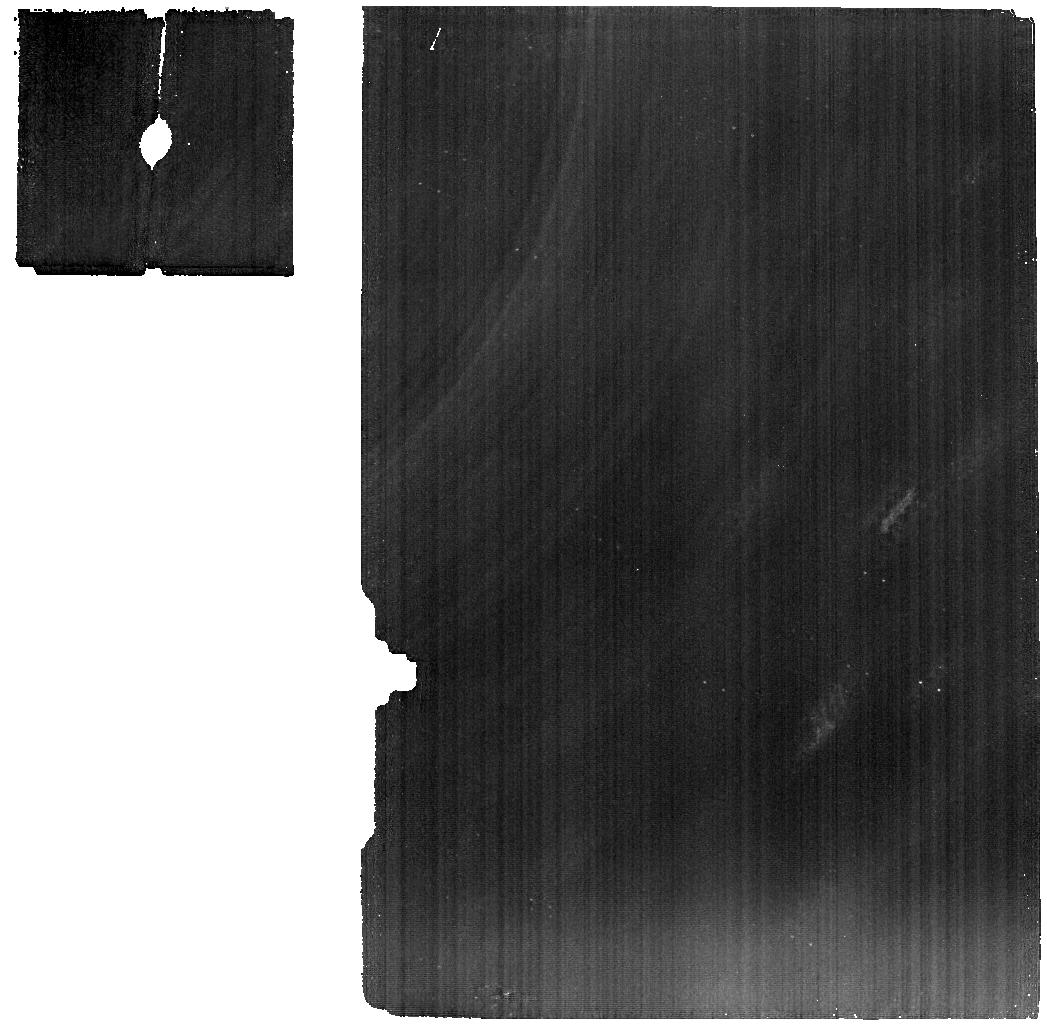
Target: 2013XZ8. Instrument: MIRI. Filter: F1280W. Exposure: 1.5 h. Observation ID: jw01272-o004_t002_miri_f1280w

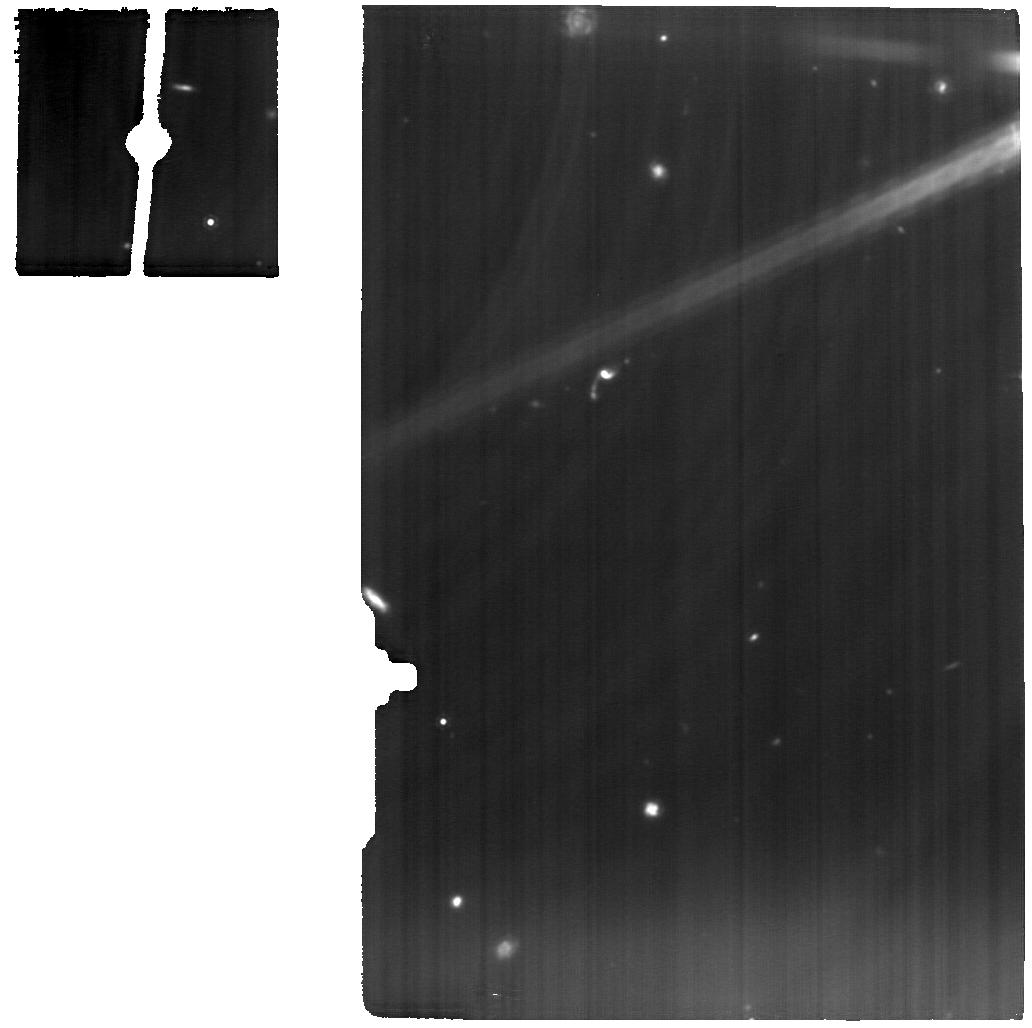
Target: TRITON. Instrument: MIRI. Filter: F1280W. Exposure: 50 min. Observation ID: jw01272-o001_t001_miri_f1280w

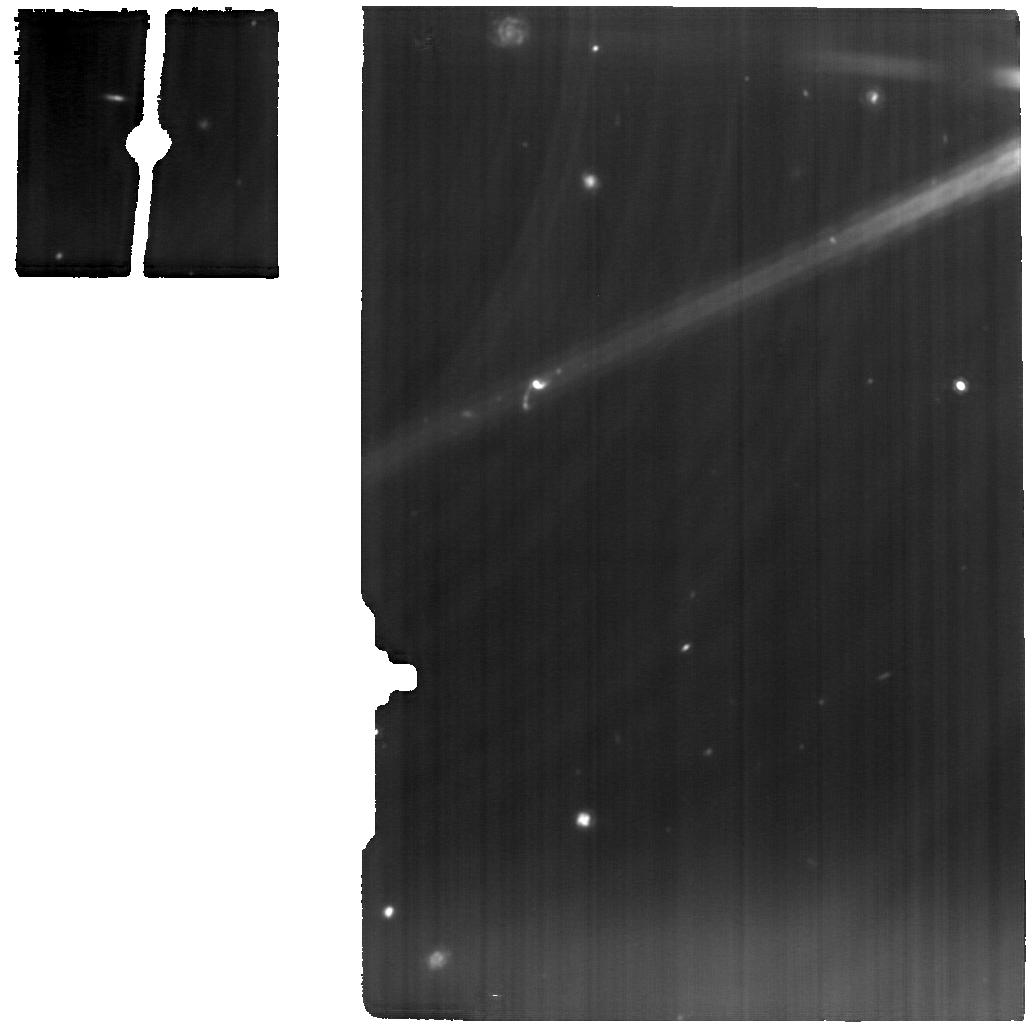
Target: TRITON. Instrument: MIRI. Filter: F1280W. Exposure: 50 min. Observation ID: jw01272-o009_t001_miri_f1280w

Kuiper Belt Science with JWST (PI: Hines, Dean C.)

Observation IDs: HINES_1000, HINES_1001, HINES_2000, HINES_2001, HINES_3000, HINES_3001, HINES_4000, HINES_5000, HINES_6000, HINES_7000, HINES_8000, HINES_9000, HINES_10000, WRIGHT_2001 We plan to exploit JWST’s exquisite sensitivity in the 1-5 micron region to study the largest trans-Neptunian Objects and Kuiper Belt objects via reflectance spectroscopy. The composition of even the largest of these bodies is poorly constrained. We propose to use NIRSpec’s IFU to obtain the first high-SNR, R > 100 spectra for a sample of these objects. MIRI spectra will also be obtained on some targets. These data can be expected to reveal the presence of previously unseen molecular ices, constrain their physical state (crystalline phase, solution with other species, temperature, grain-size), identify new organic species, and constrain isotopic ratios for some elements (H, O, C, N). MIRI MRS and Imaging data will also be used to study temperature variations on several targets, and will be interpreted in the context of existing Herschel and/or Spitzer thermal data. The targets represent a large fraction of the diversity of the Kuiper Belt in terms of collisional history (Pluto and Haumea underwent catastrophic impacts), effects of planetary migration (resonant, classical, Centaur and scattered objects), multiplicity (several host at least one moon), albedo, and major species composition (H2O, CH4, N2, NH3, CO). These objects represent the end-state of accretion and subsequent processing in the Kuiper Belt. This initial reconnaissance of their surface compositions will inform our understanding of the long history of processes in the outermost regions of the Sun’s proto-planetary disk.